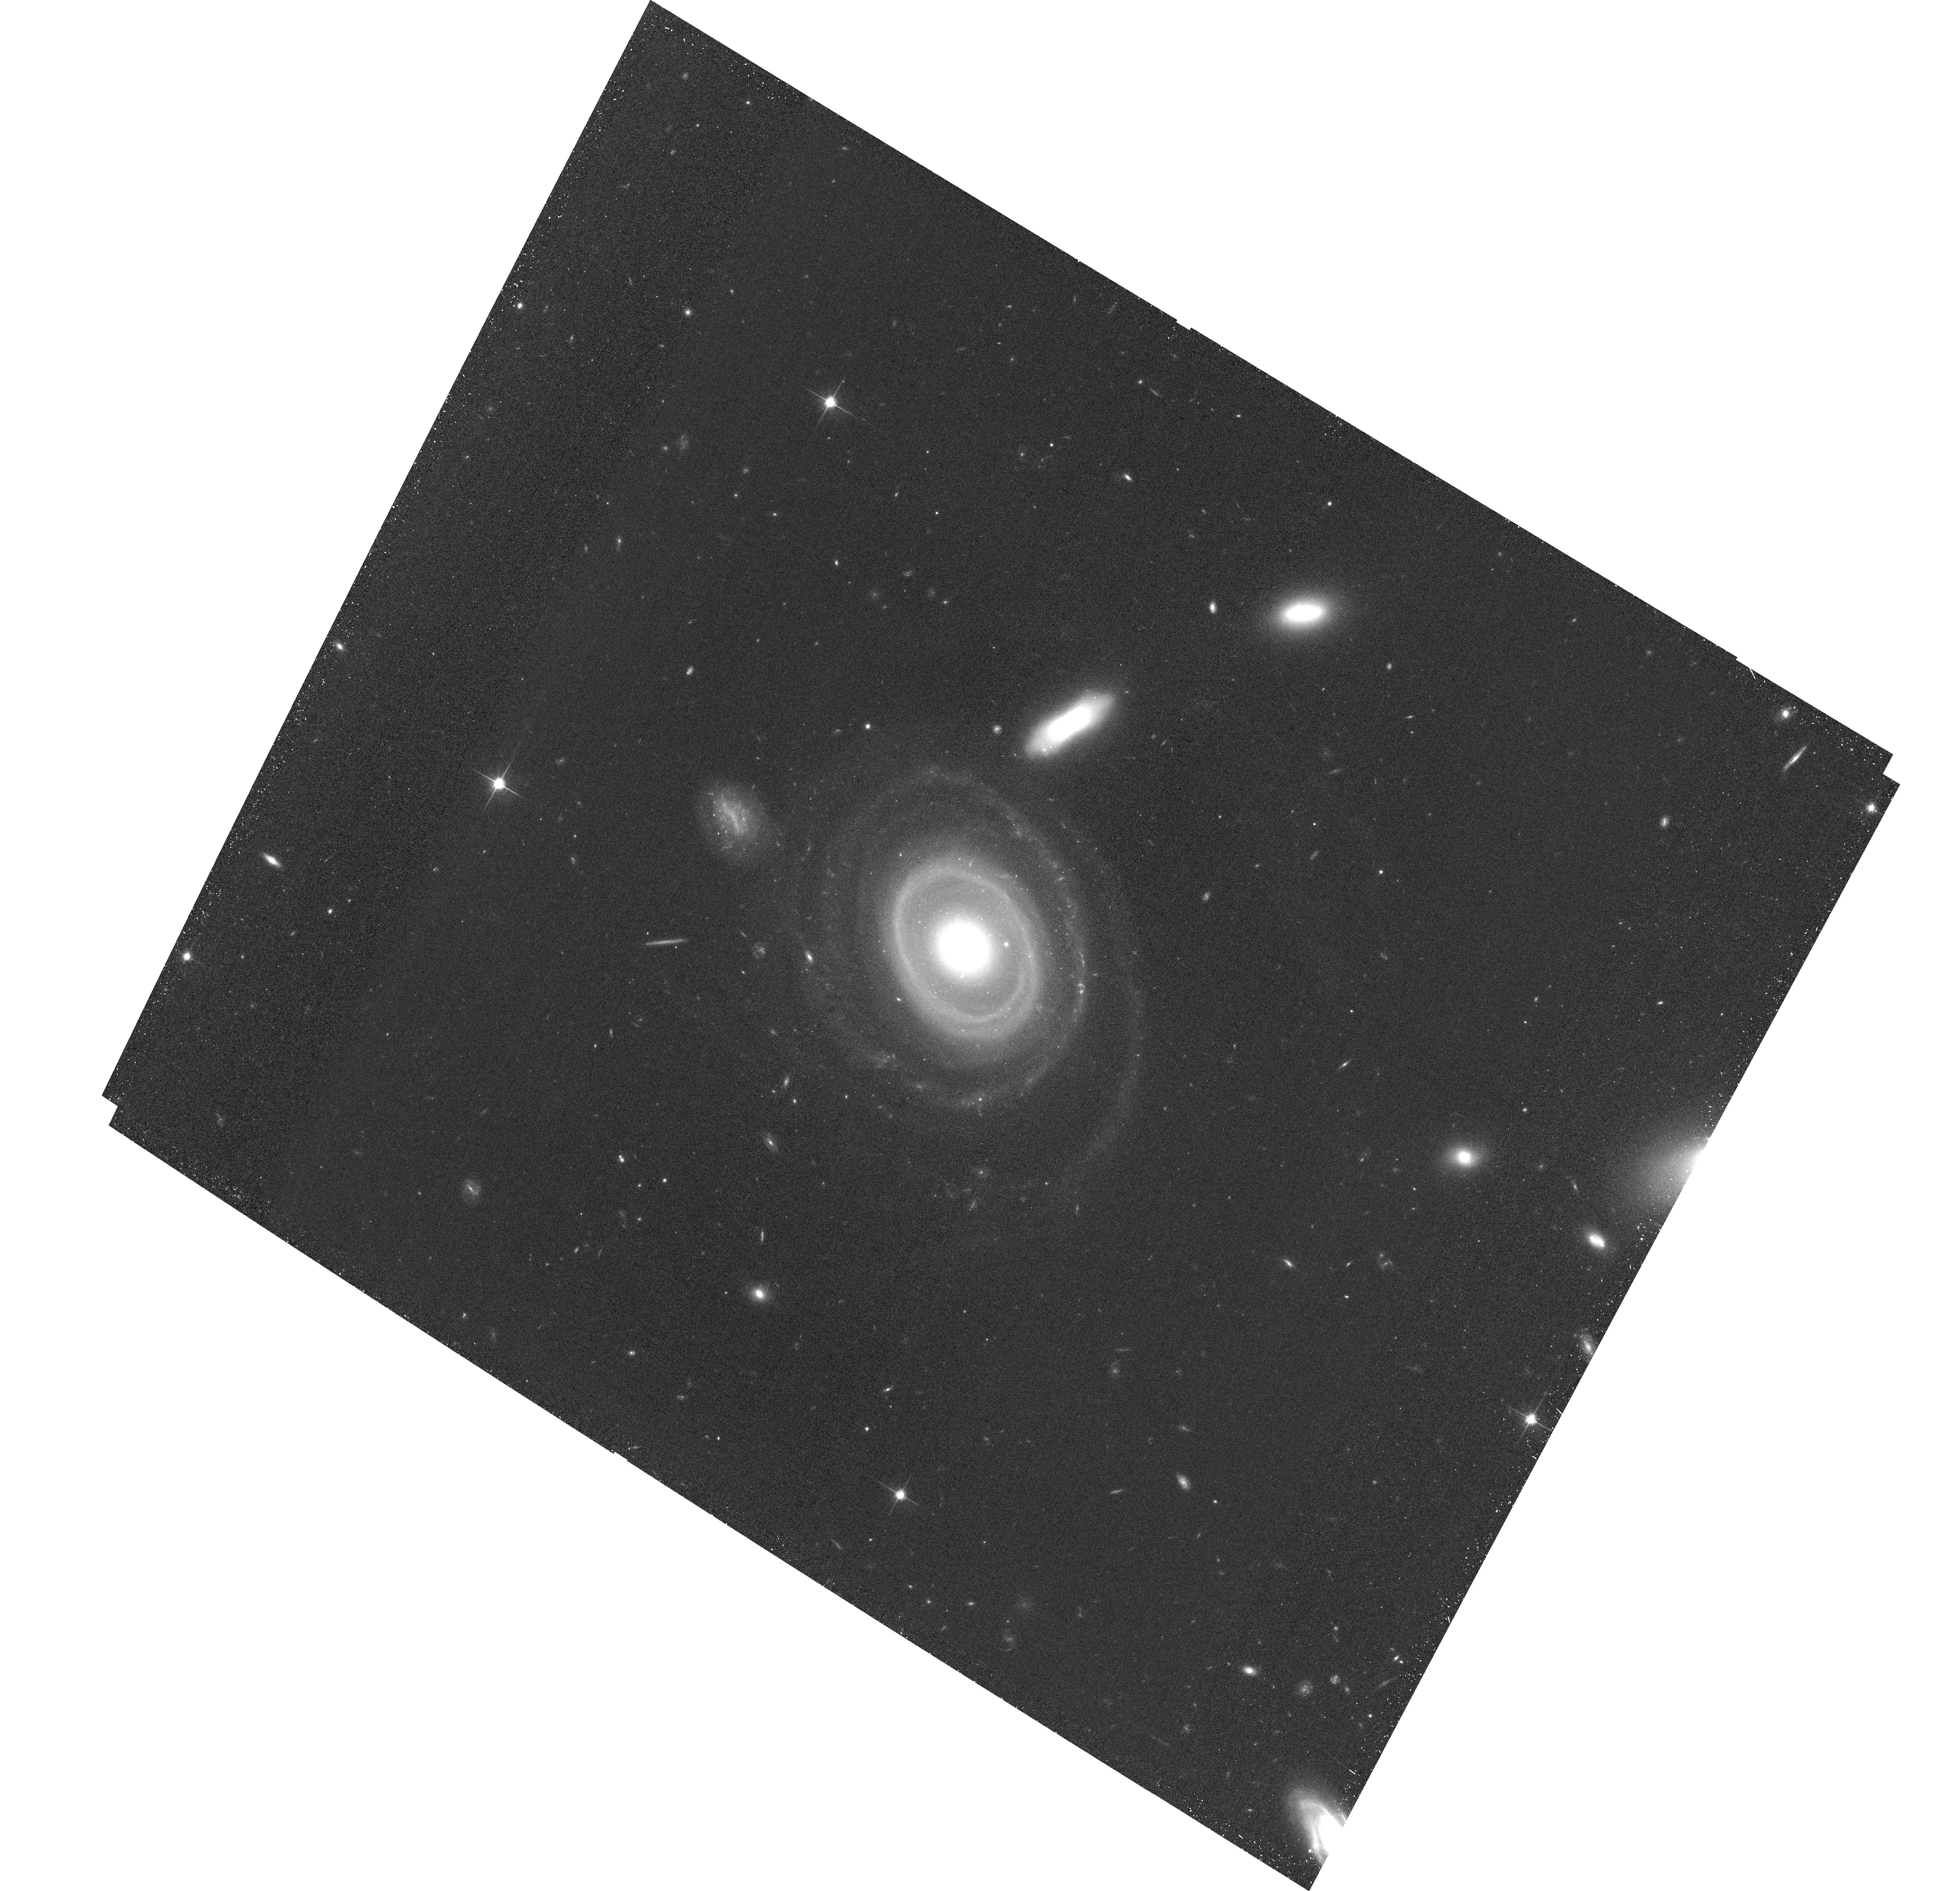
Target: LEDA1313424
Instrument: ACS/WFC
Filter: F814W
Exposure: 32 min
Observation ID: hst_17508_01_acs_wfc_f814w_jf8m01

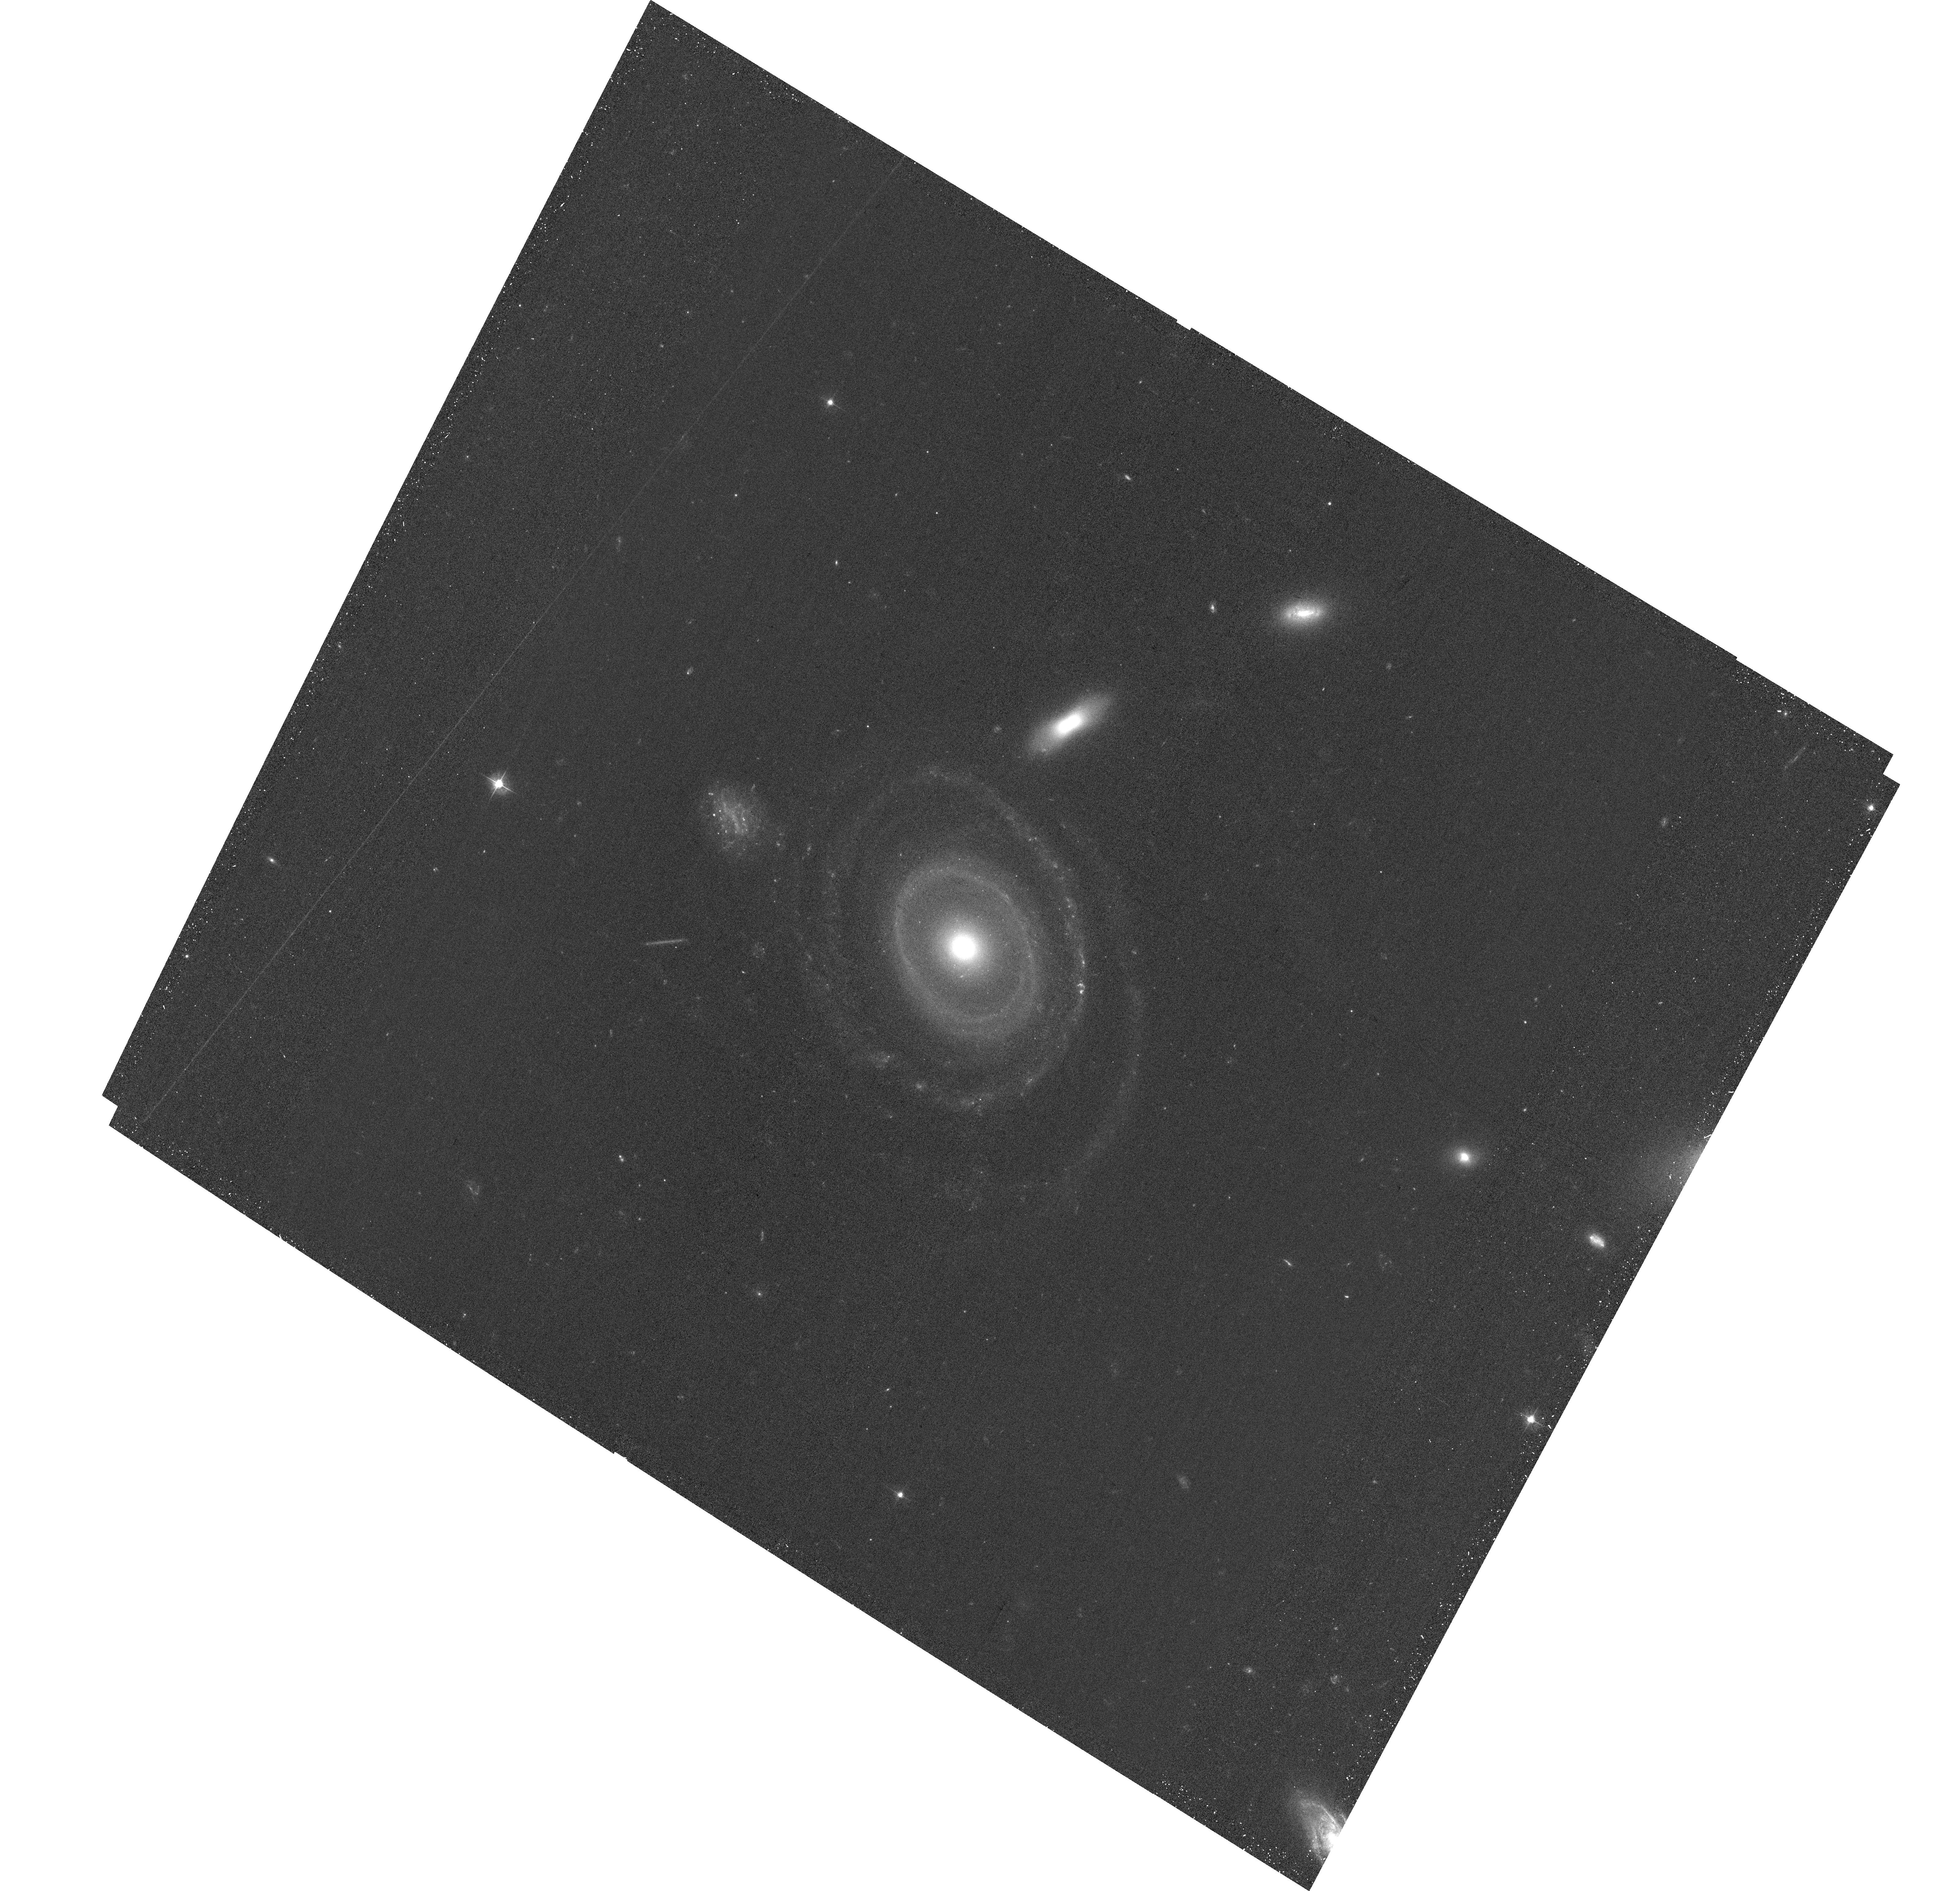
Target: LEDA1313424
Instrument: ACS/WFC
Filter: F475W
Exposure: 34 min
Observation ID: hst_17508_01_acs_wfc_f475w_jf8m01

HST imaging of a newly discovered many-ringed galaxy (PI: Pasha, Imad)

We have identified a relatively nearby (z~0.039) collisional ring galaxy (CRG), formed by an impulsive impactor with a massive perturber, likely in a head-on collision. This object, dubbed the "Bullseye, " is a special case among CRGs: it has not one or two, but as many as seven candidate rings, three of which are confirmed; the existence of so many predominantly symmetric rings indicates we have caught this galaxy in a short (~few hundred Myr) window during its post-impact evolution. Several of the ring candidates both in the interior and at large radii require HST resolution to confirm. Beyond being the best laboratory thus far discovered to test collisional theory, the system also appears to have a low surface brightness component in the outskirts with candidates for star-forming clumps at large radii (R~60-75 kpc). Simulations have suggested that the expansion and fading of collisional rings might produce Giant Low Surface Brightness Galaxies (e.g., Malin I), but this theory has lacked the key transition object displaying strong evidence of both a collision and a low surface brightness disk. Here we propose to obtain F475W and F814W imaging of the system, leveraging the resolution of HST to definitively characterize the small (<0.5'') substructures in the galaxy, confirm whether the emission in the outskirts is a faded ring, and investigate candidates for the impactor whose collision produced the ring structure in the system. If confirmed as a transition object, this system would open the door to new investigations of an almost entirely unexplored galactic evolutionary pathway in forthcoming deep all-sky surveys.